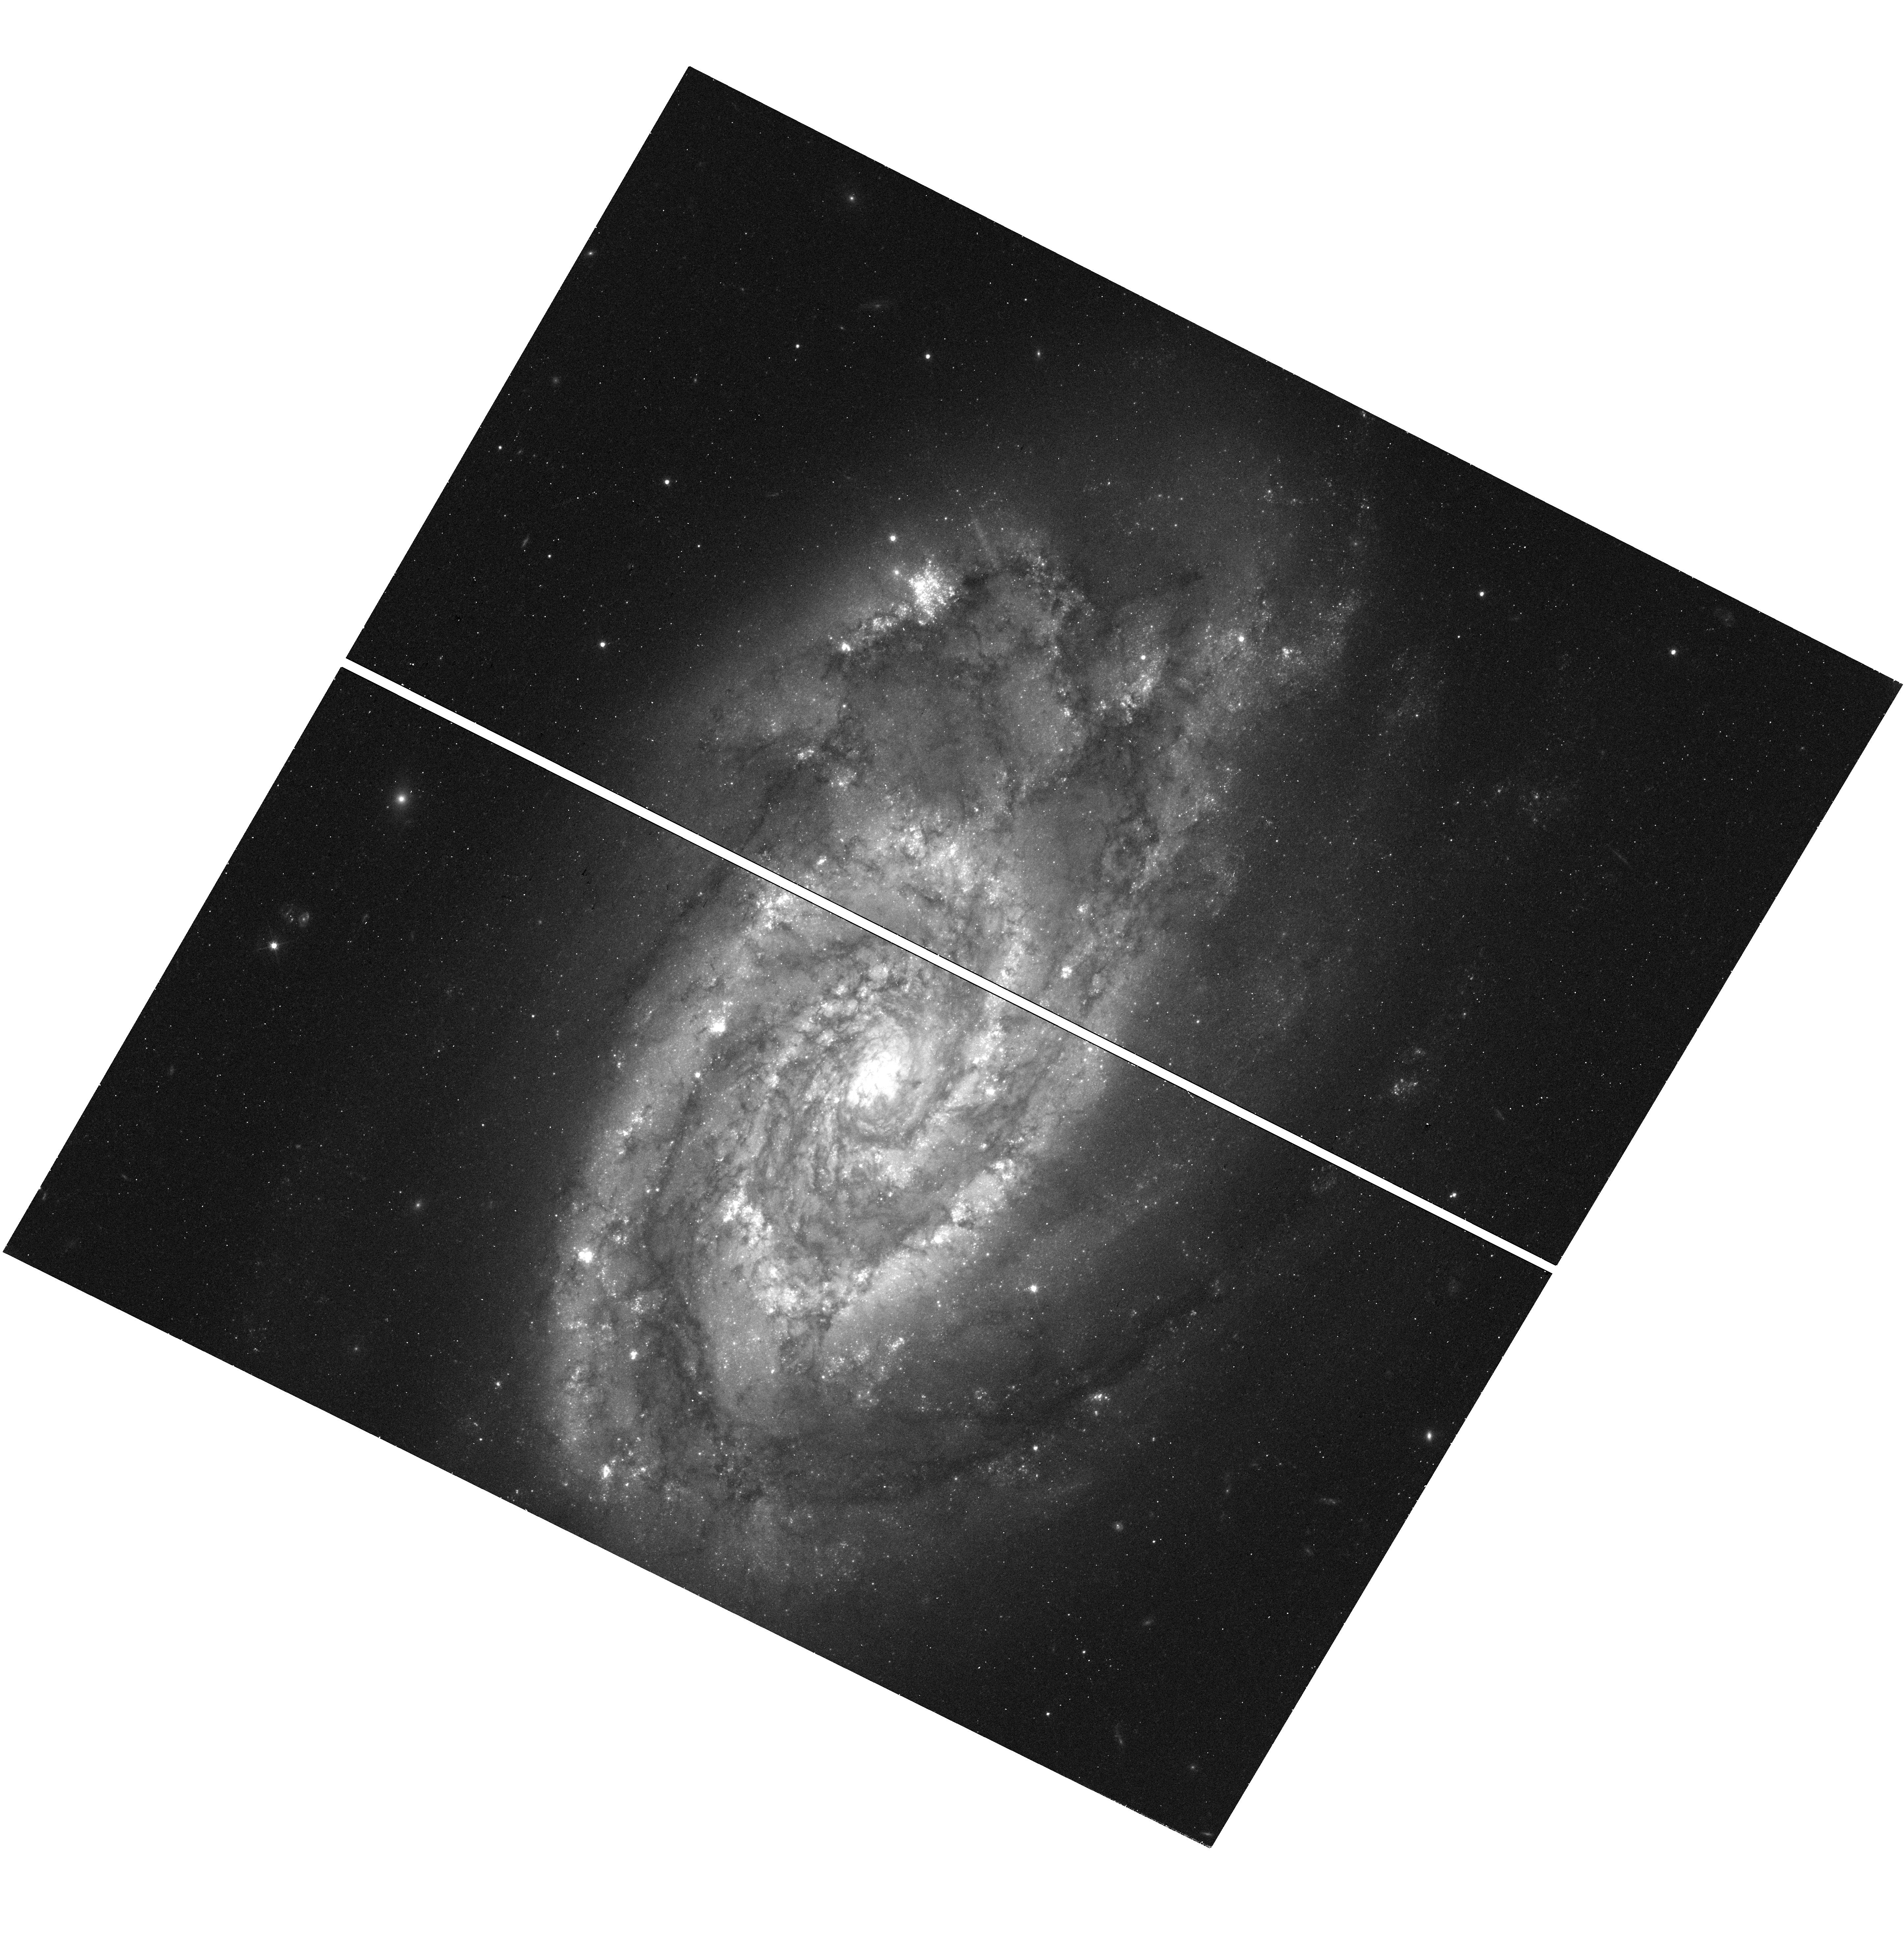
Target: N5861
Instrument: WFC3/UVIS
Filter: F555W
Exposure: 16 min
Observation ID: hst_15145_7g_wfc3_uvis_f555w_idgg7g

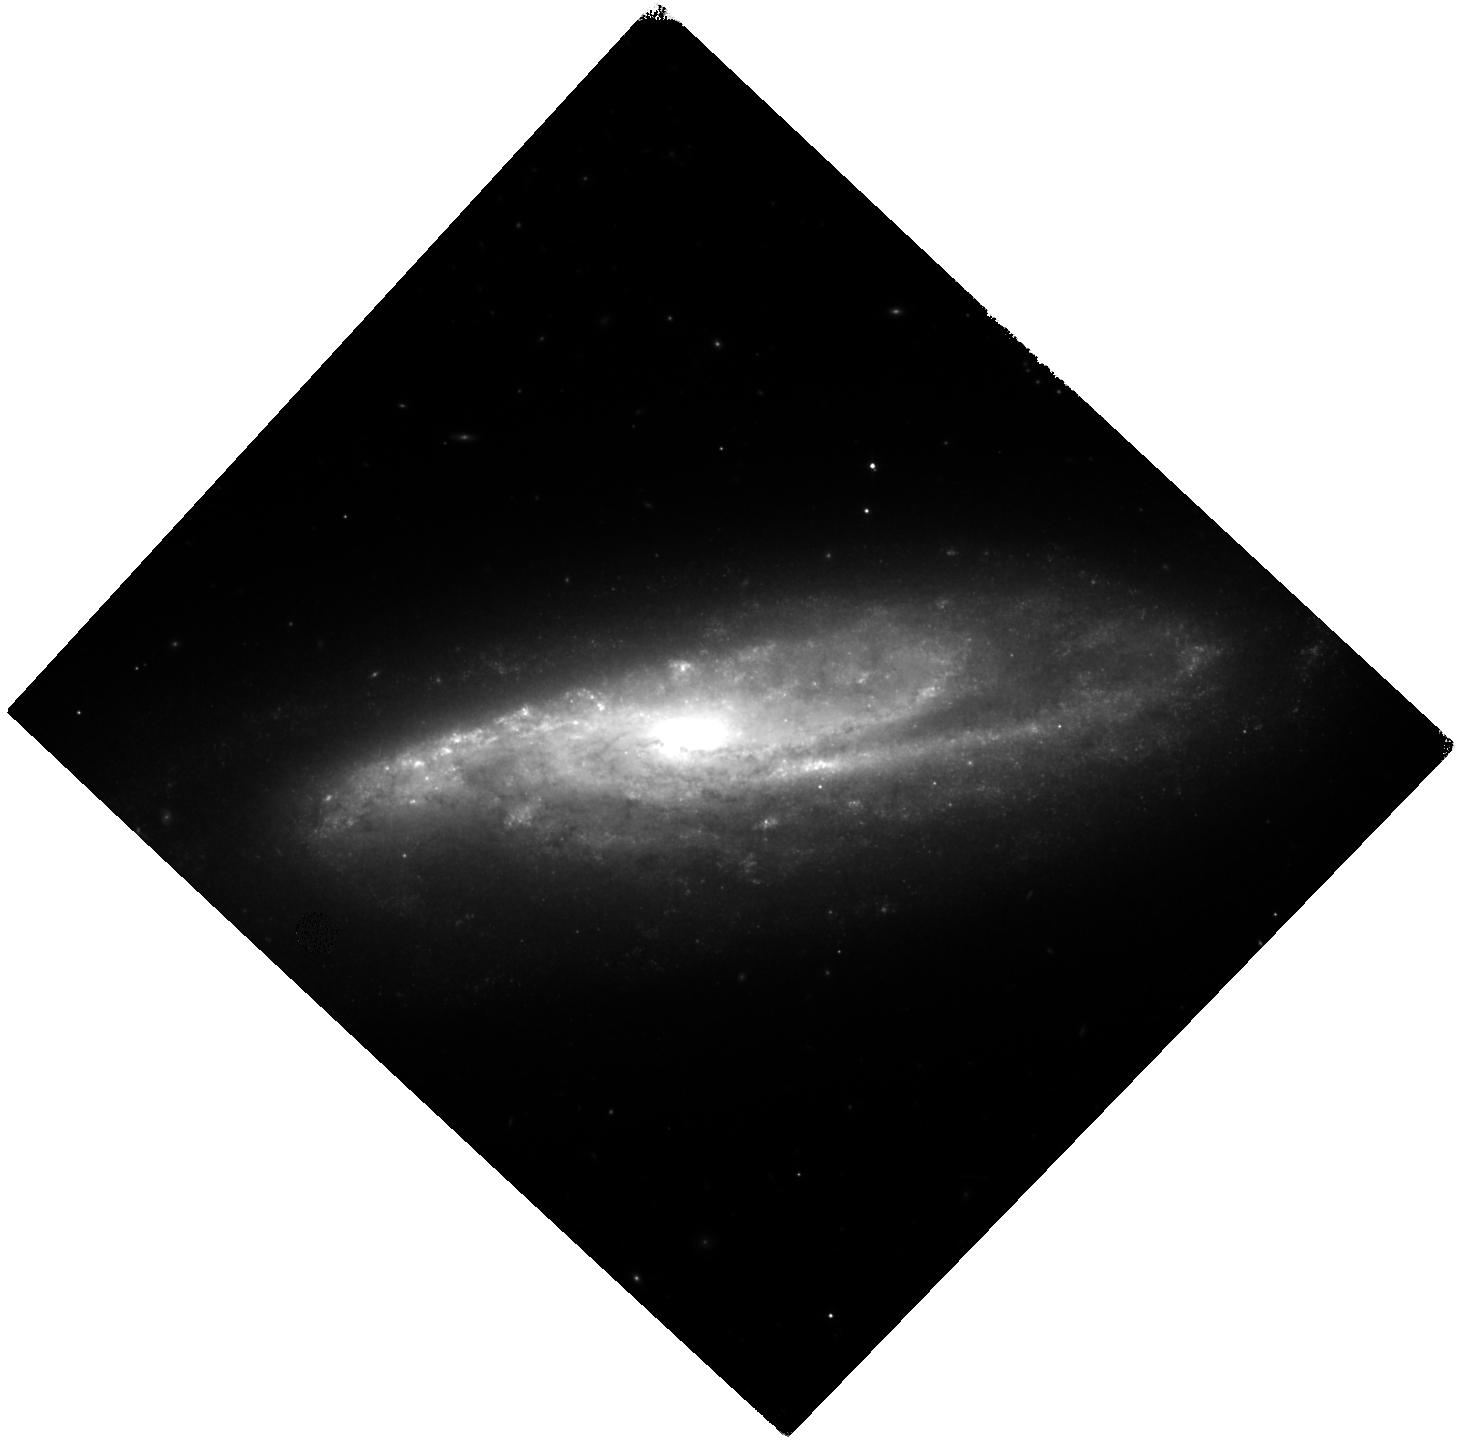
Target: N7541
Instrument: WFC3/IR
Filter: F160W
Exposure: 40 min
Observation ID: hst_15145_91_wfc3_ir_f160w_idgg91

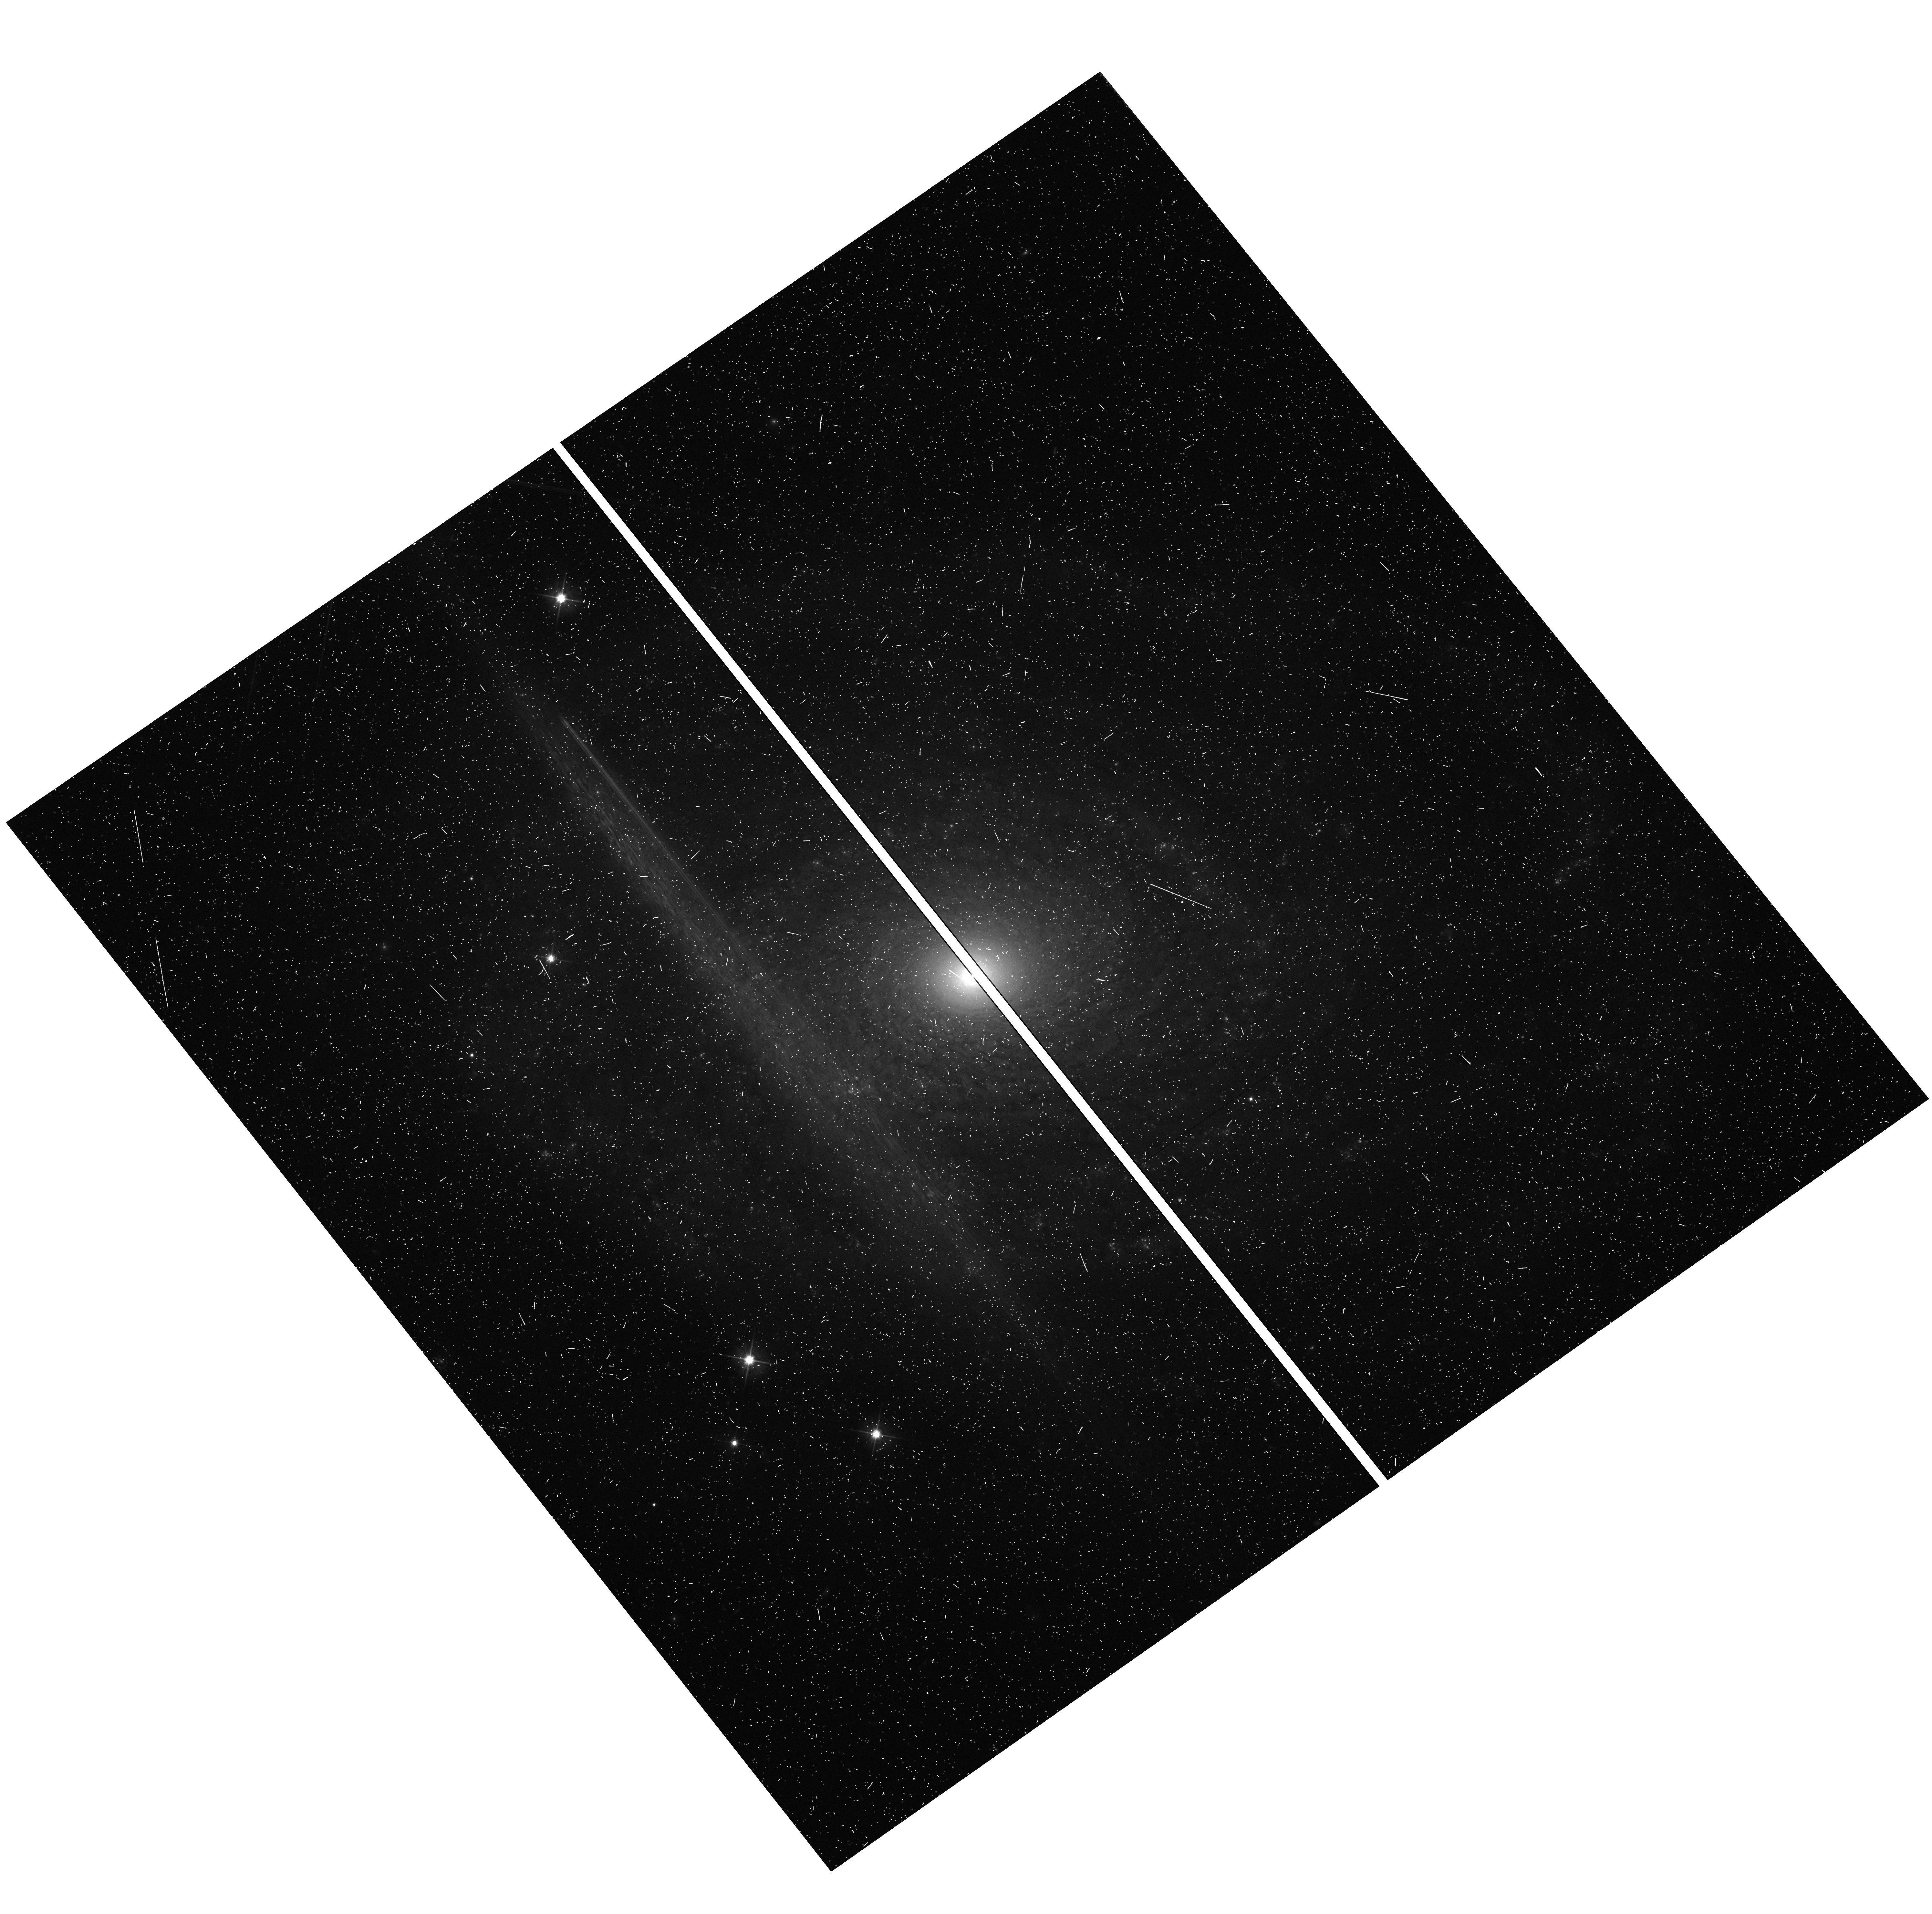
Target: N0691
Instrument: WFC3/UVIS
Filter: F555W
Exposure: 9 min
Observation ID: hst_15145_02_wfc3_uvis_f555w_idgg02

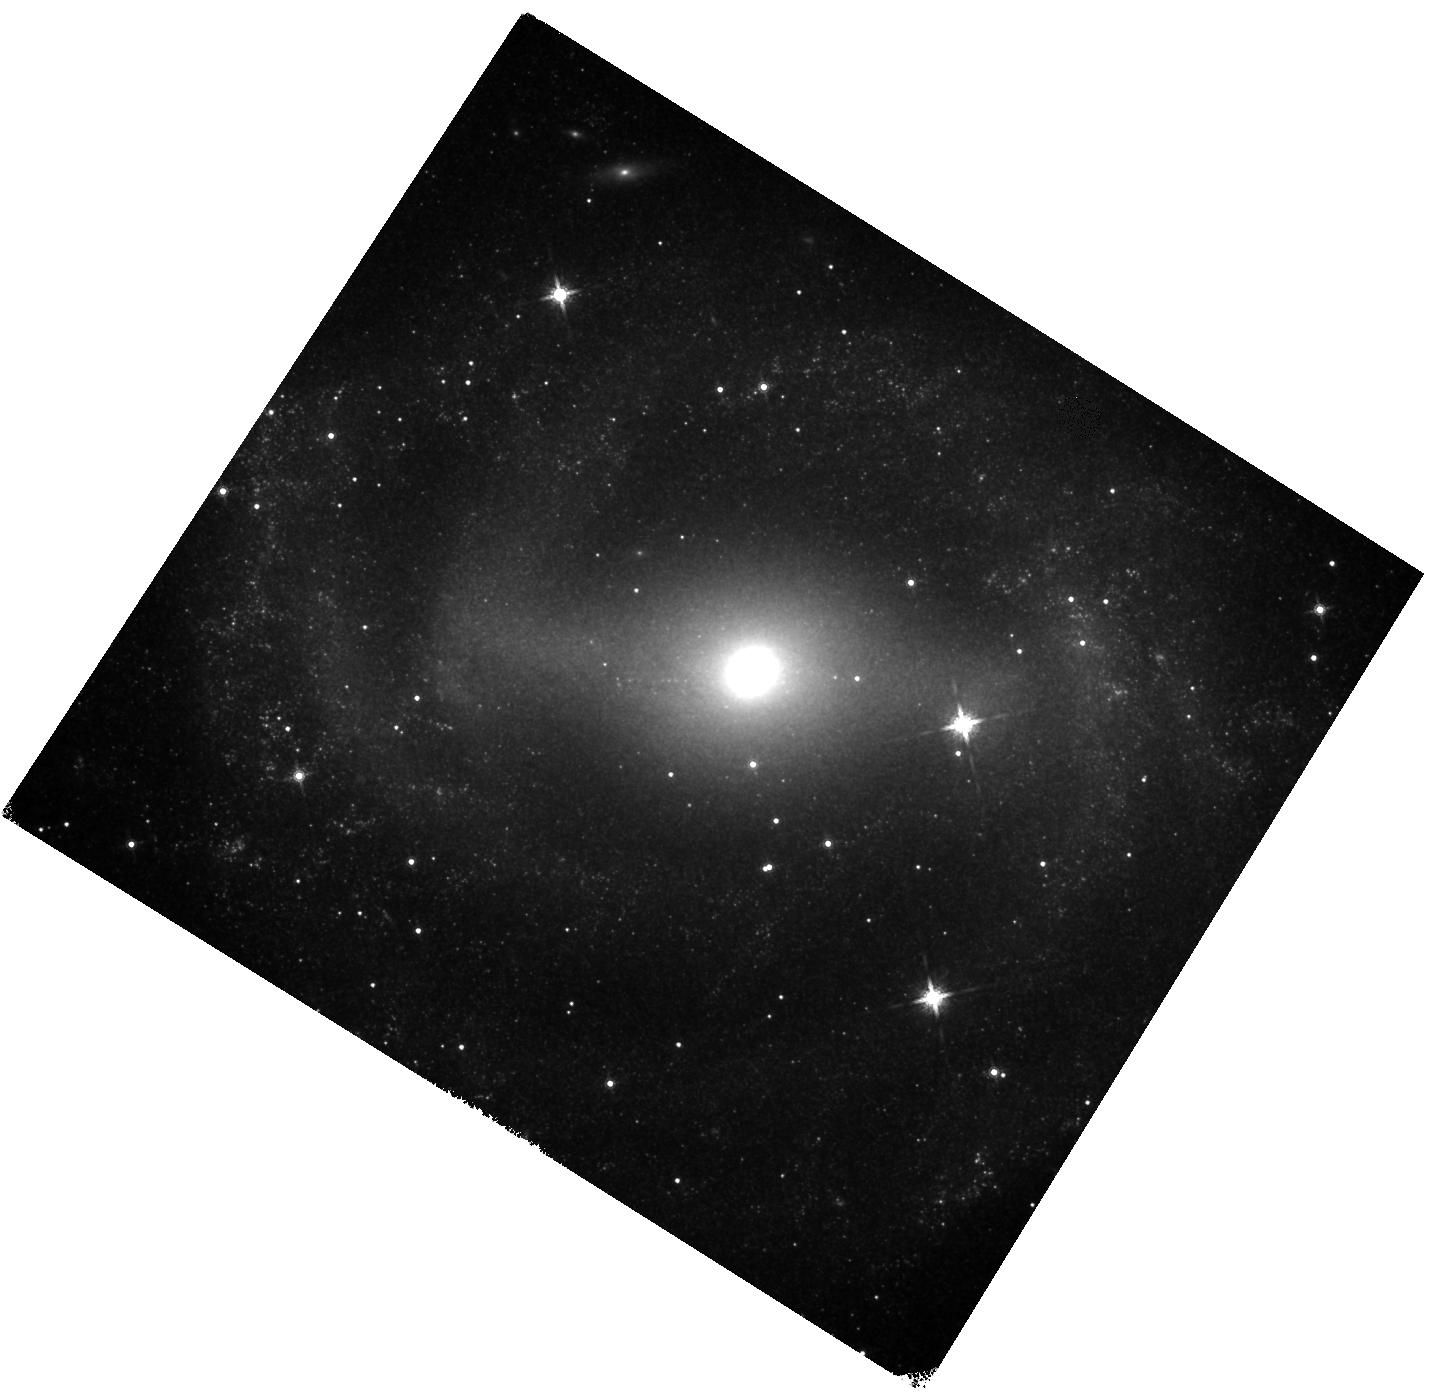
Target: N5643
Instrument: WFC3/IR
Filter: F160W
Exposure: 17 min
Observation ID: hst_15145_67_wfc3_ir_f160w_idgg67

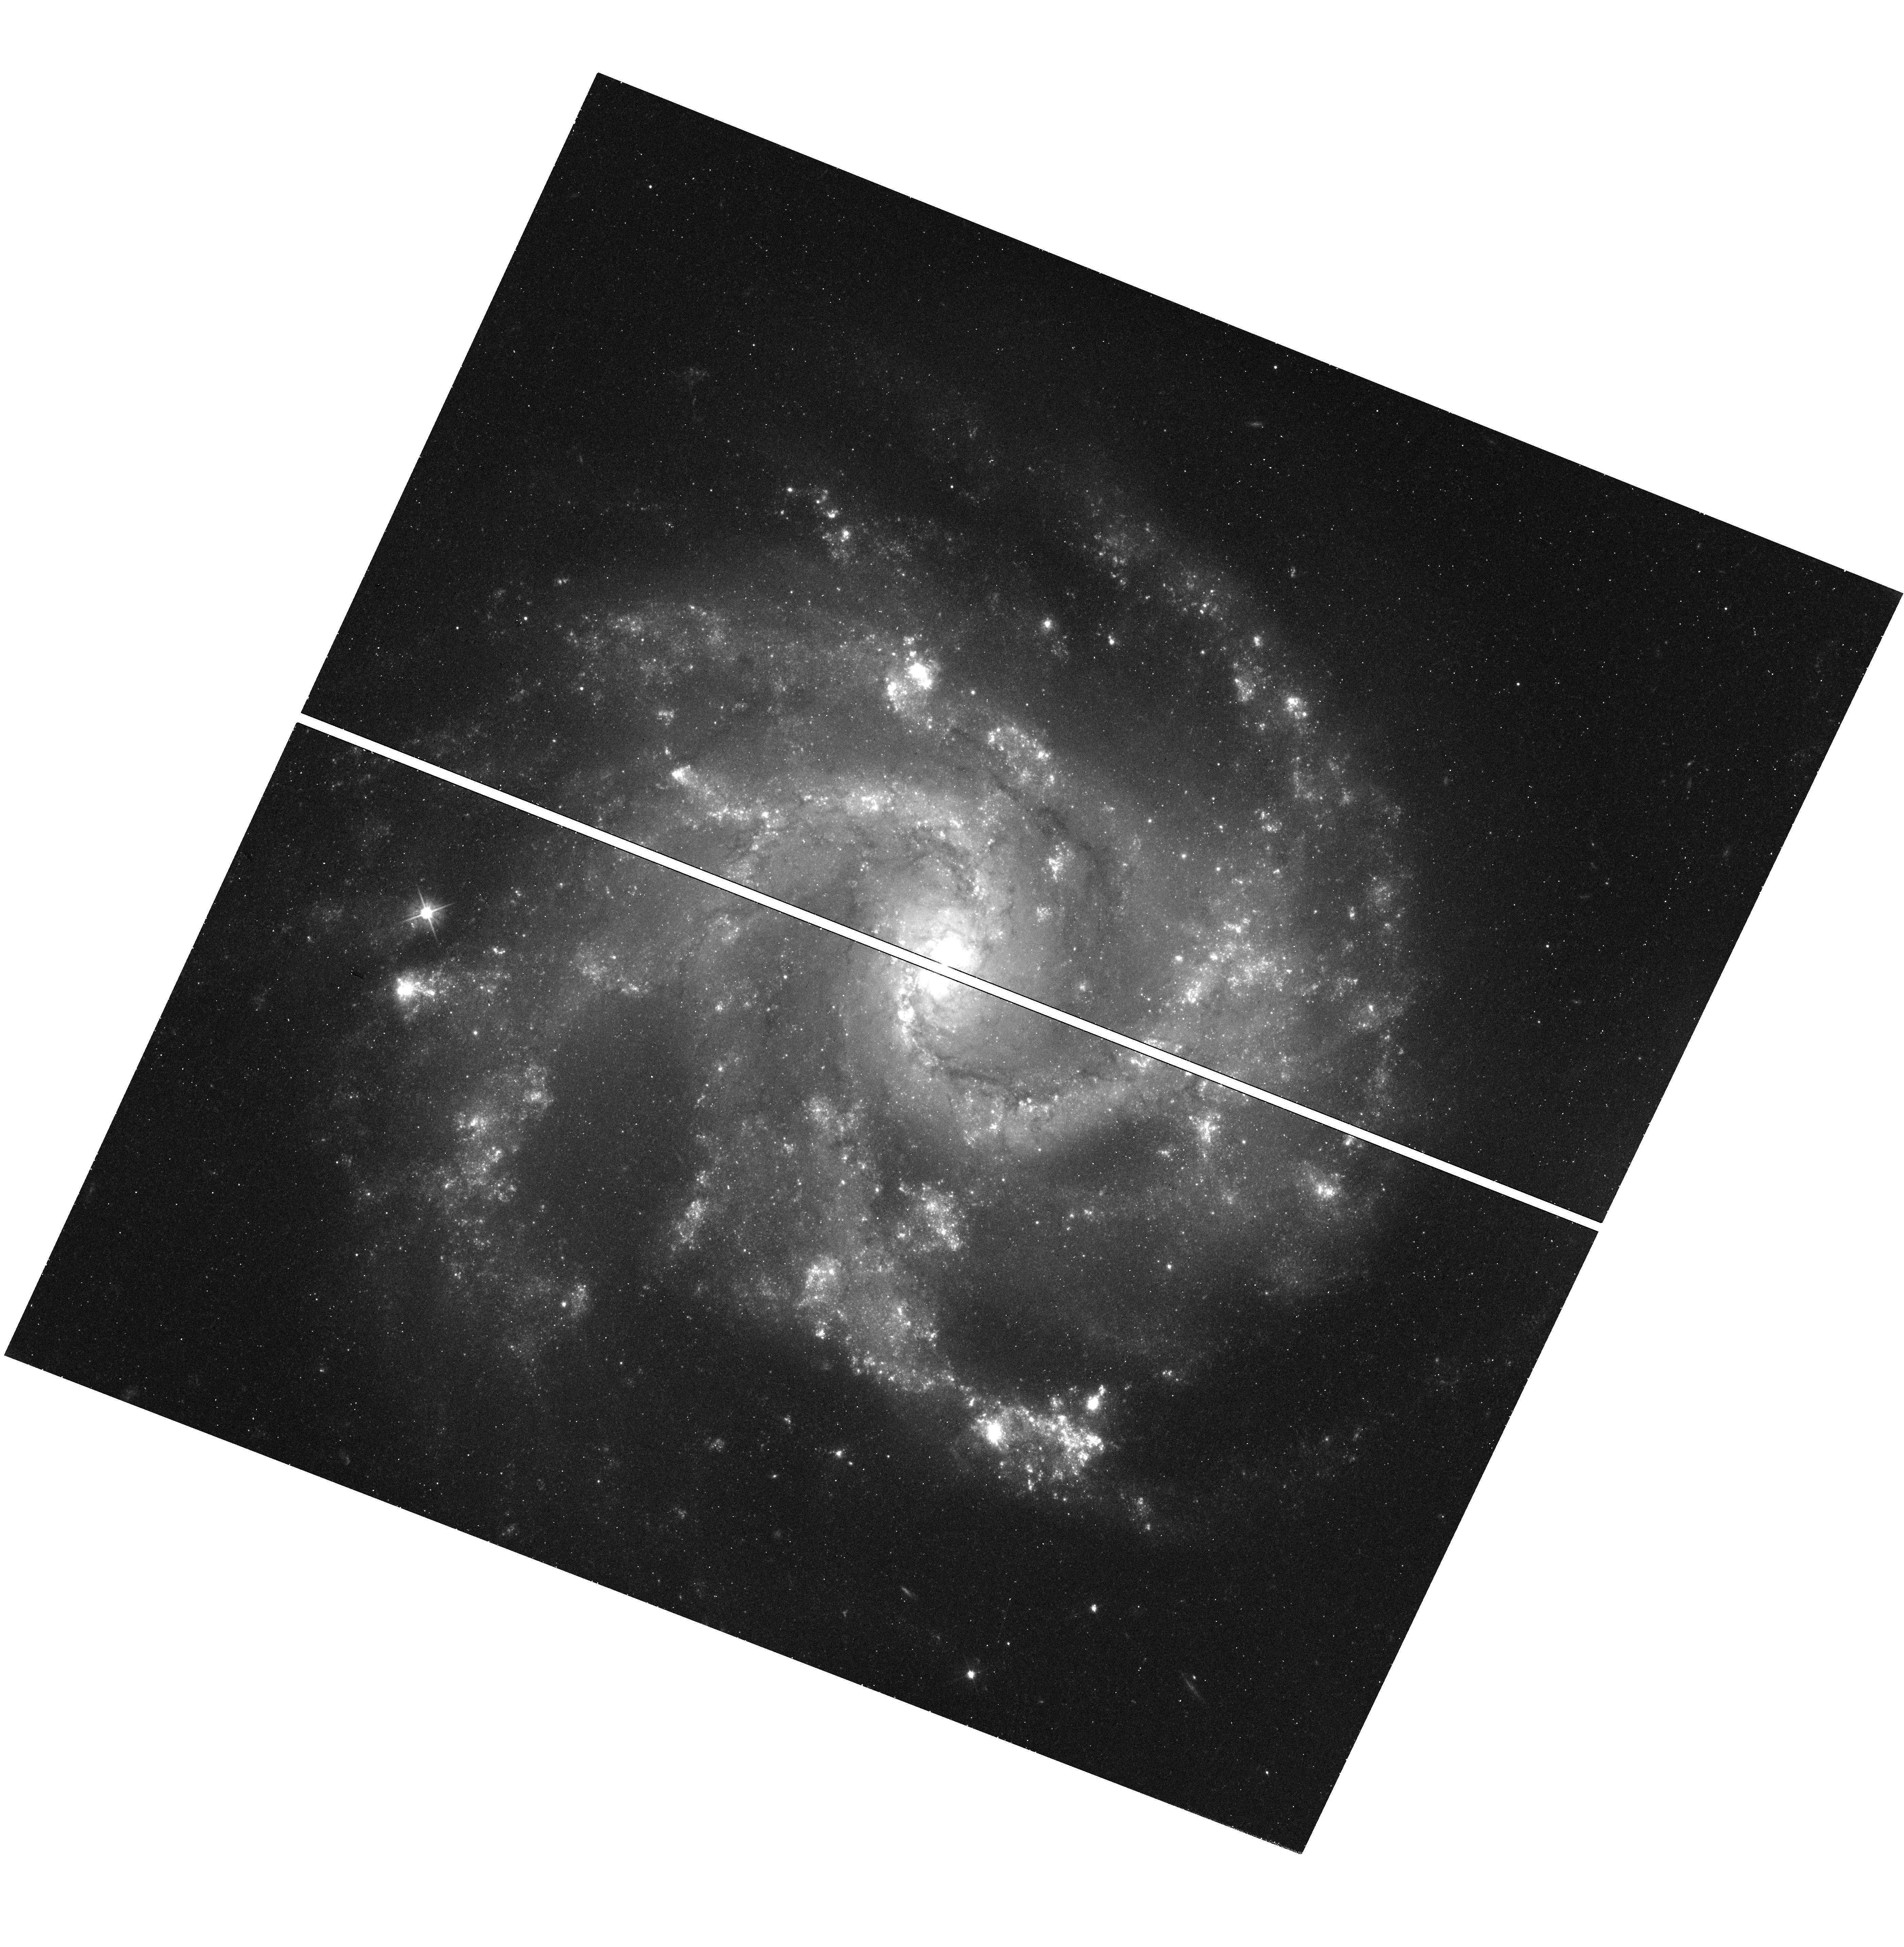
Target: N5468
Instrument: WFC3/UVIS
Filter: F555W
Exposure: 20 min
Observation ID: hst_15145_56_wfc3_uvis_f555w_idgg56

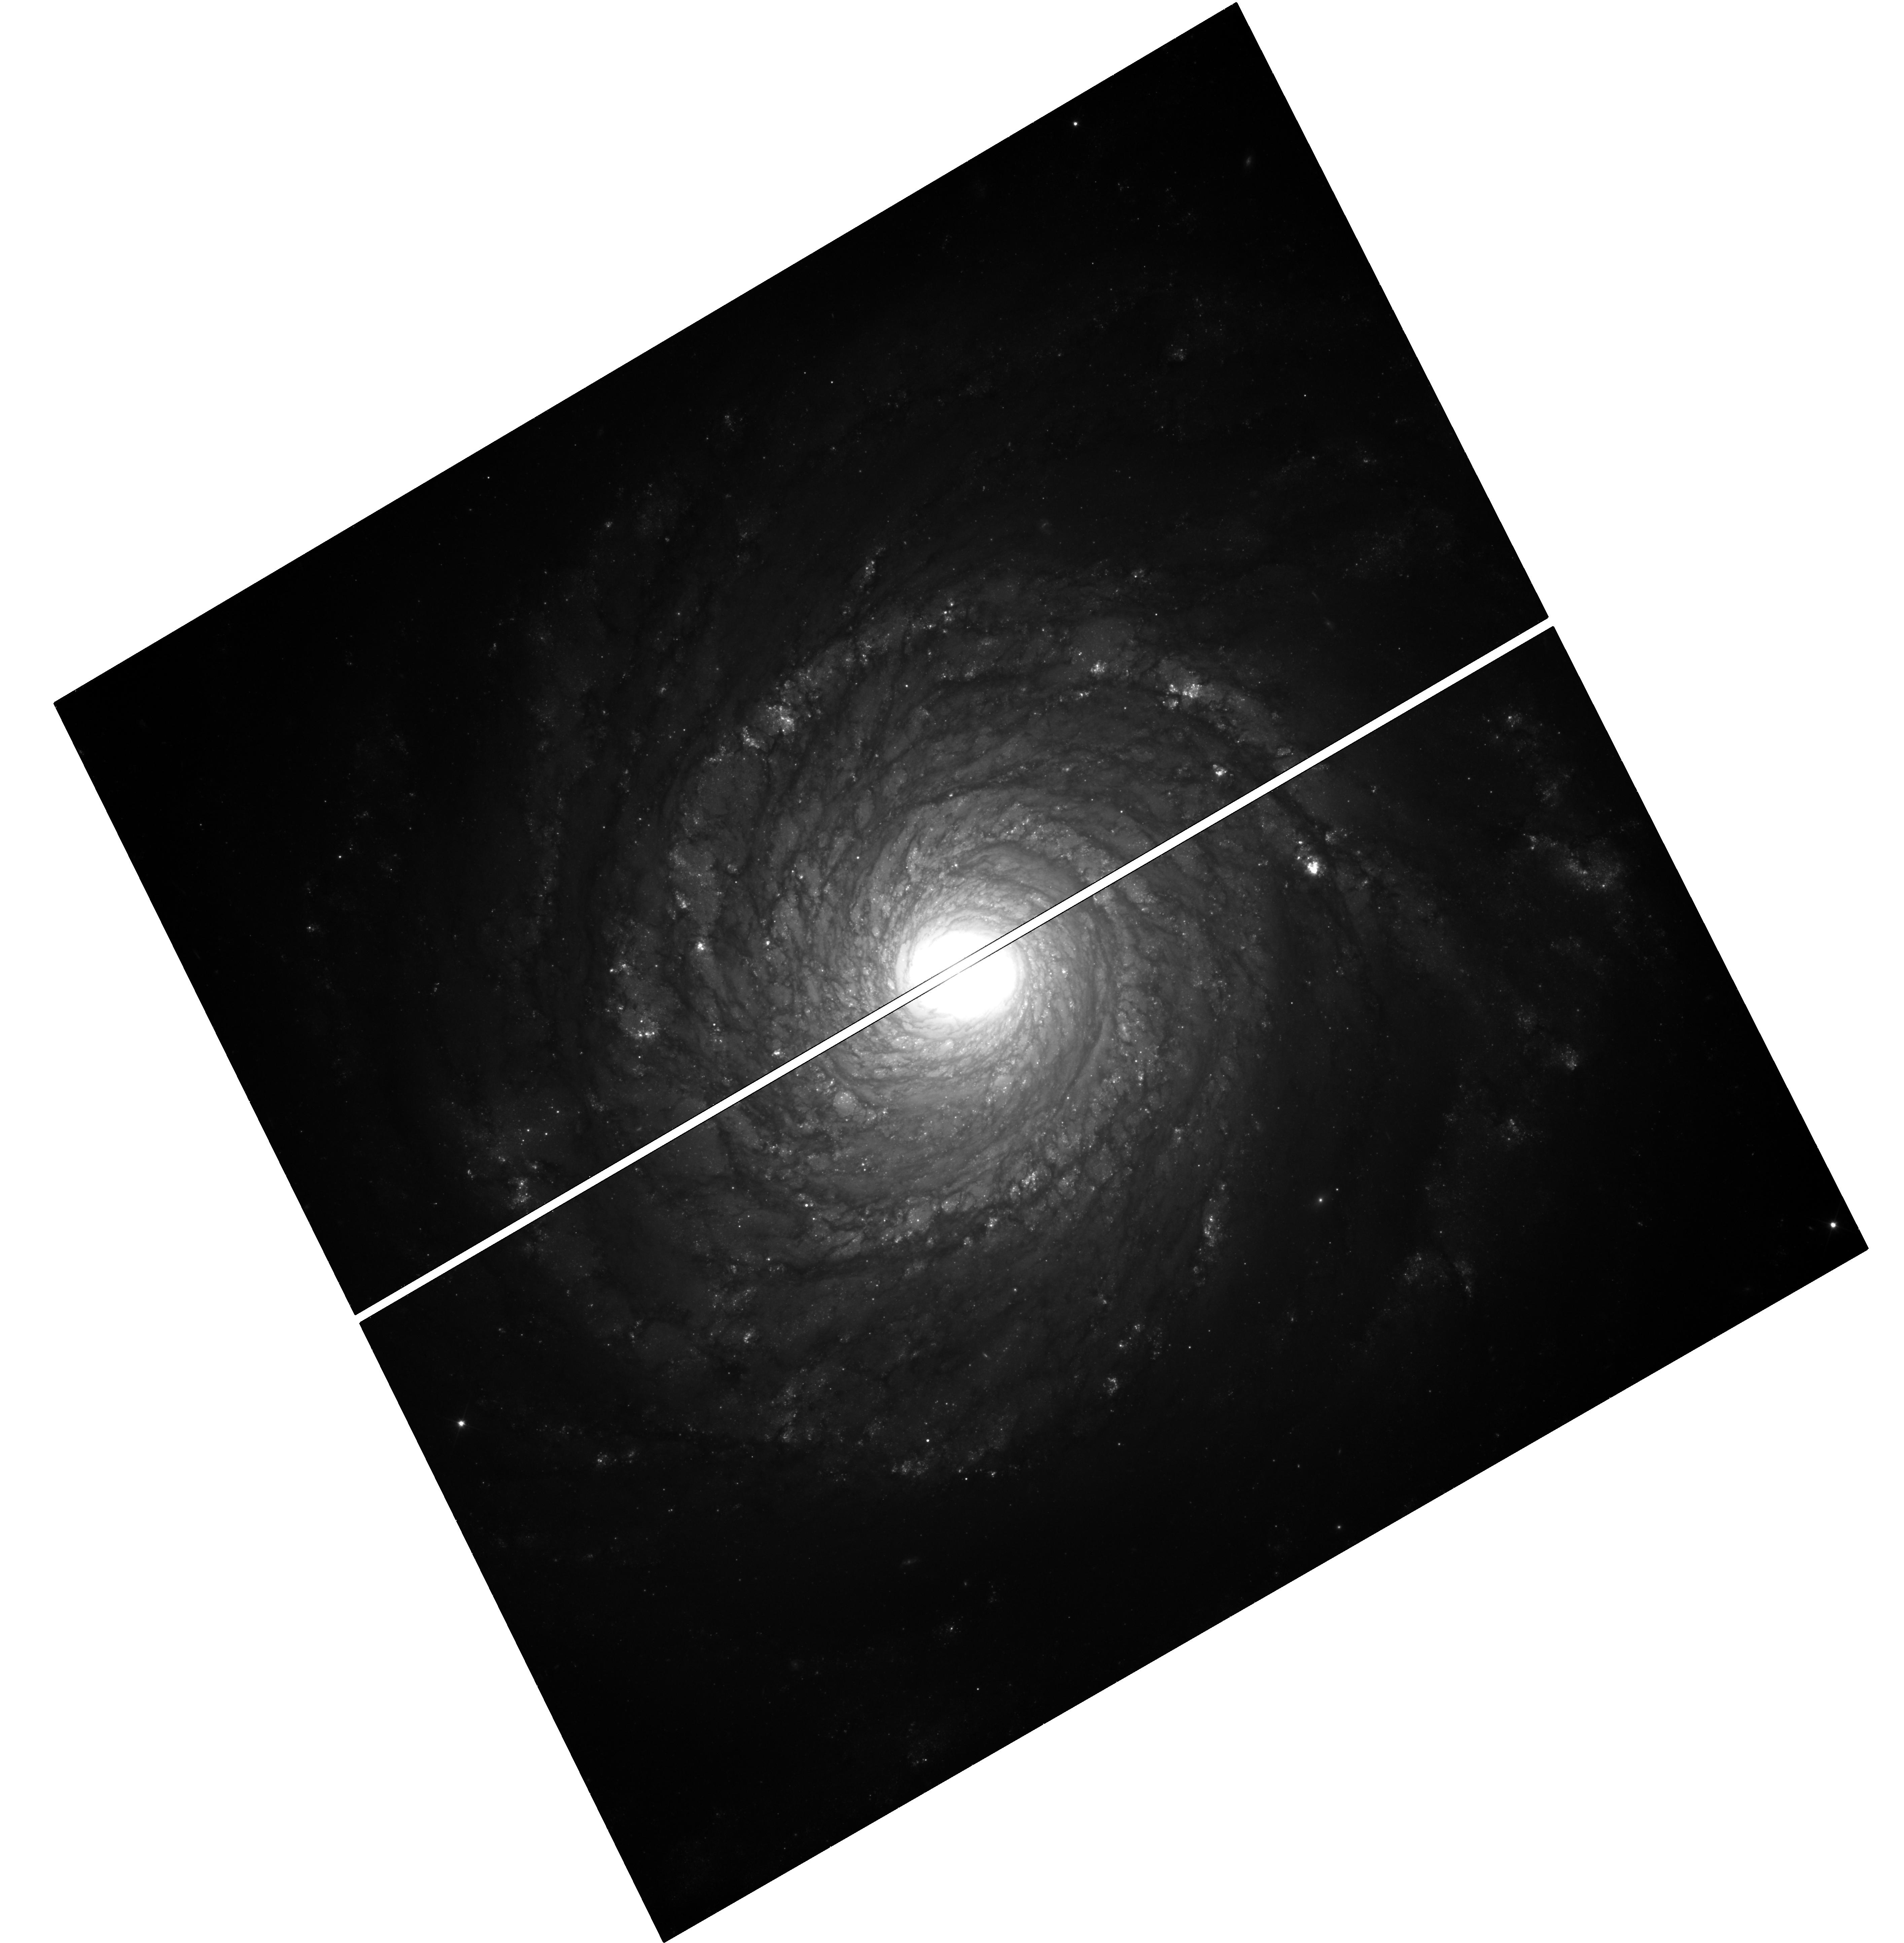
Target: N3147
Instrument: WFC3/UVIS
Filter: F350LP
Exposure: 39 min
Observation ID: hst_15145_3a_wfc3_uvis_f350lp_idgg3a

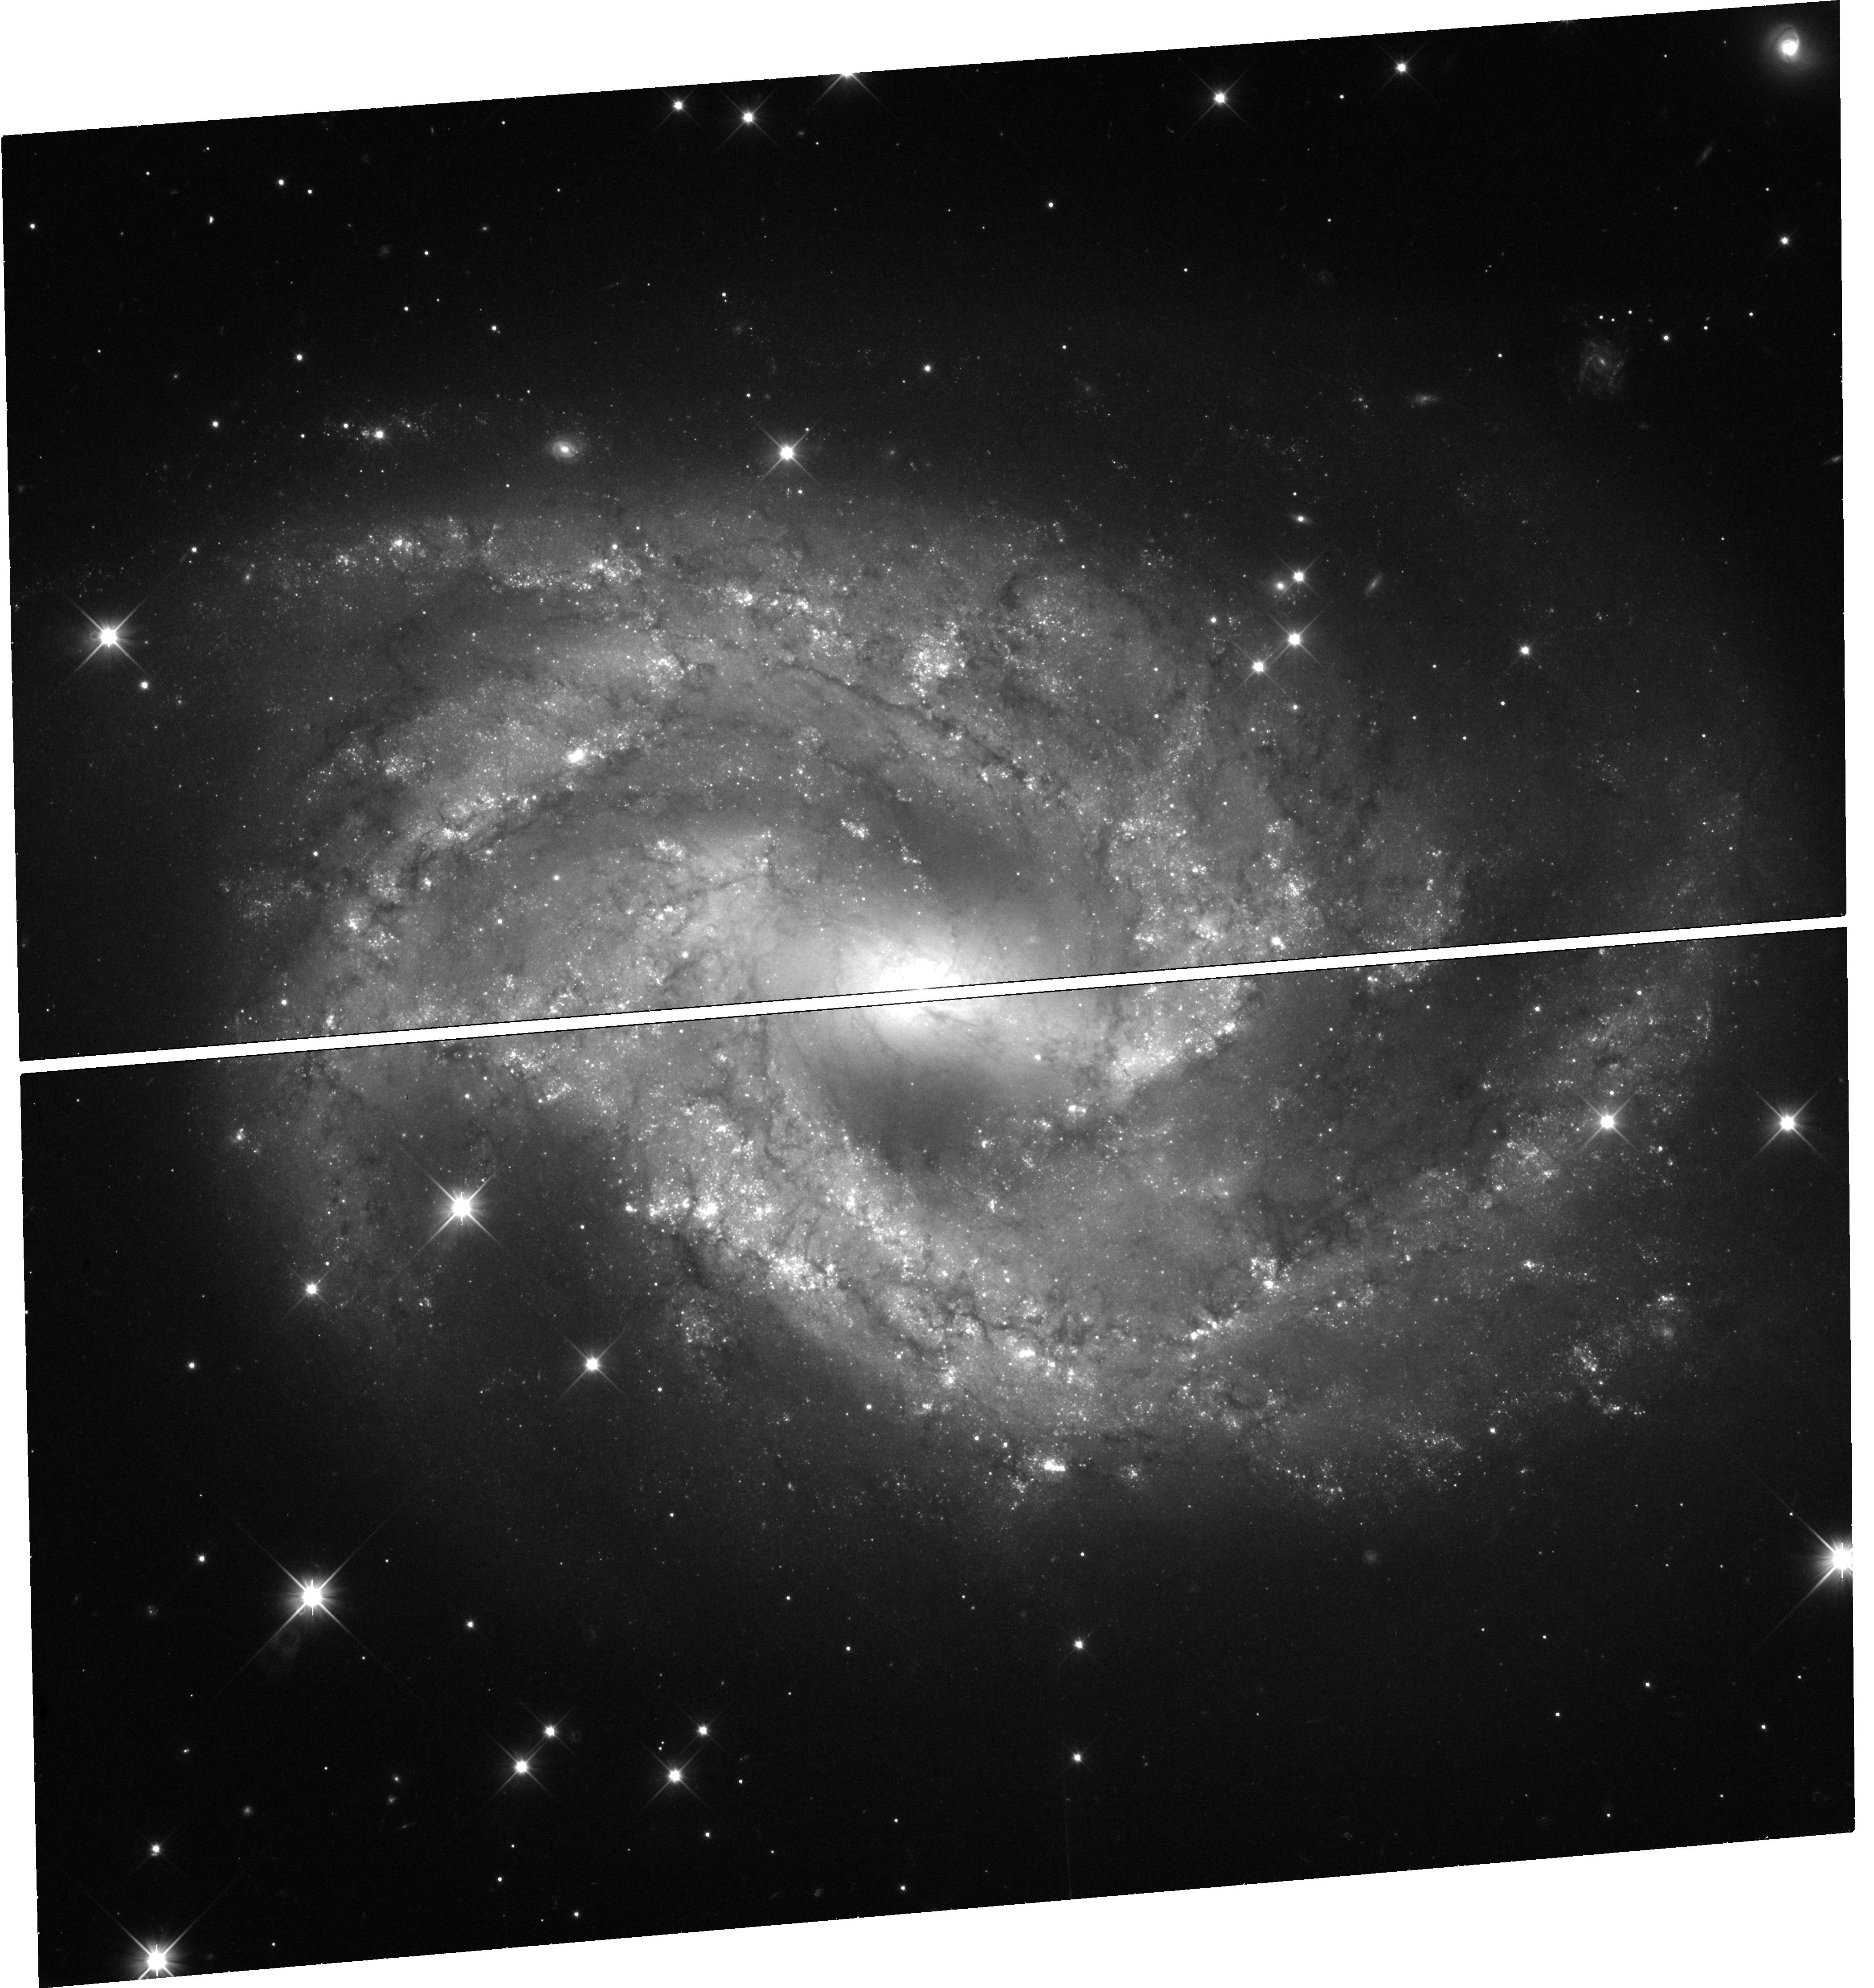
Target: N2525
Instrument: WFC3/UVIS
Filter: F350LP
Exposure: 19 min
Observation ID: hst_15145_ac_wfc3_uvis_f350lp_idggac

The Hubble Constant to 1%: Physics beyond LambdaCDM (PI: Riess, Adam)

By steadily advancing the precision and accuracy of the Hubble constant, we now see 3.4-sigma evidence for a deviation from the standard LambdaCDM model and thus the exciting chance of discovering new fundamental physics such as exotic dark energy, a new relativistic particle, dark matter interactions, or a small curvature, to name a few possibilities. We propose a coordinated program to accomplish three goals with one set of observations: (1) improve the precision of the best route to H_0 with HST observations of Cepheids in the hosts of 11 SNe Ia, lowering the uncertainty to 1.3% to reach the "discovery" threshold of 5-sigma and begin resolving the underlying source of the deviation; (2) continue testing the quality of Cepheid distances, so far the most accurate and reliable indicators in the near Universe, using the tip of the red giant branch (TRGB); and (3) use oxygen-rich Miras to confirm the present tension with the CMB and establish a future route available to JWST. We can achieve all three goals with one dataset and take the penultimate step to reach 1% precision in H_0 after Gaia. With its long-pass filter and NIR capability, we can collect these data with WFC3 many times faster than previously possible while overcoming the extinction and metallicity effects that challenged the first generation of H_0 measurements. Our results will complement the leverage available at high redshift from other cosmological tools such as BAO, the CMB, and SNe Ia, and will provide a 40% improvement on the WFIRST measurements of dark energy. Reaching this precision will be a fitting legacy for the telescope charged to resolve decades of uncertainty regarding the Hubble constant.